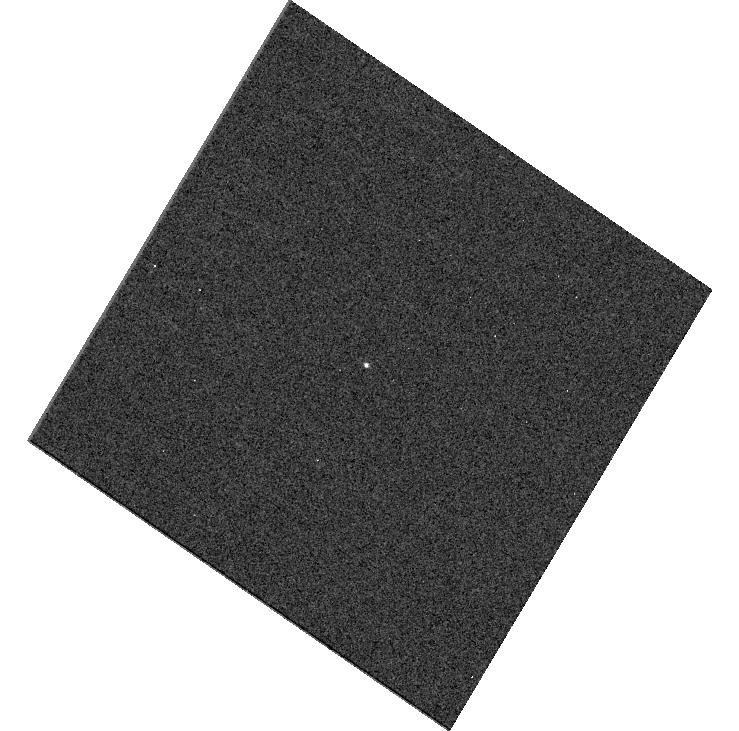
Target: SDSSRM-840. Instrument: WFC3/UVIS. Filter: F275W. Exposure: 3 min. Observation ID: hst_15650_c4_wfc3_uvis_f275w_idxpc4

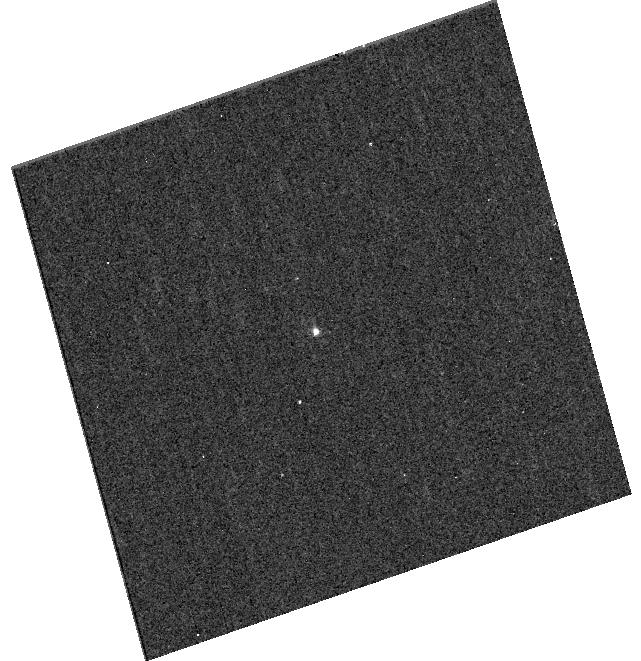
Target: SDSSRM-267. Instrument: WFC3/UVIS. Filter: F275W. Exposure: 13 min. Observation ID: hst_15650_35_wfc3_uvis_f275w_idxp35

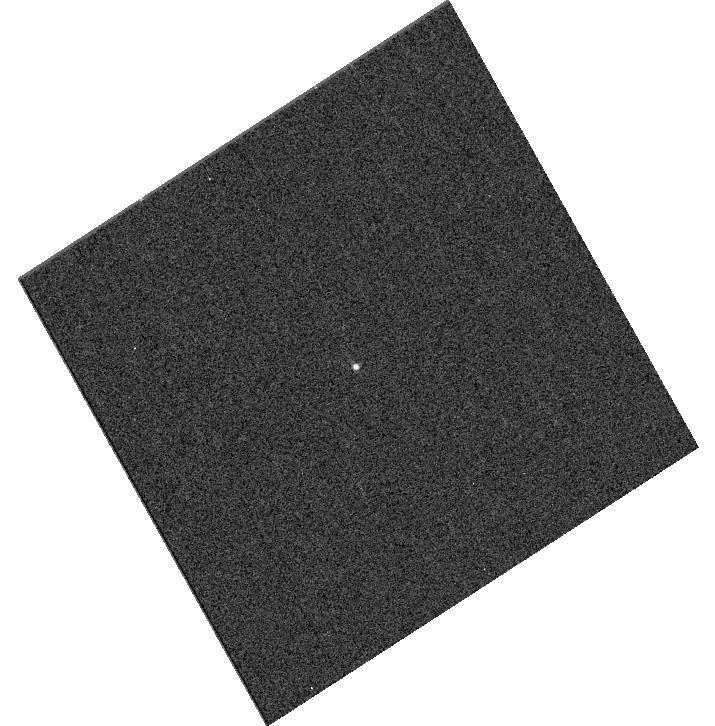
Target: SDSSRM-300. Instrument: WFC3/UVIS. Filter: F275W. Exposure: 3 min. Observation ID: hst_15650_f8_wfc3_uvis_f275w_idxpf8

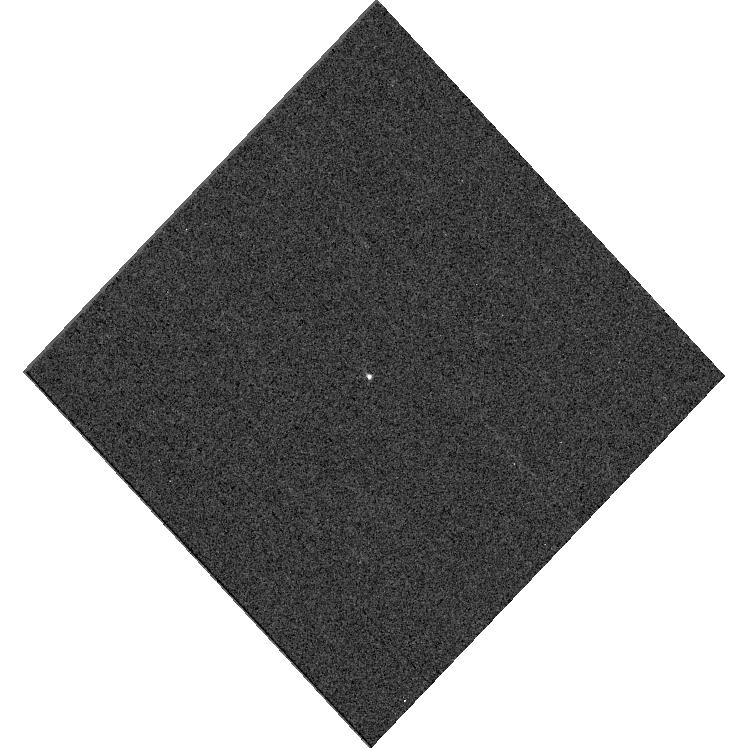
Target: SDSSRM-267. Instrument: WFC3/UVIS. Filter: F275W. Exposure: 3 min. Observation ID: hst_15650_29_wfc3_uvis_f275w_idxp29

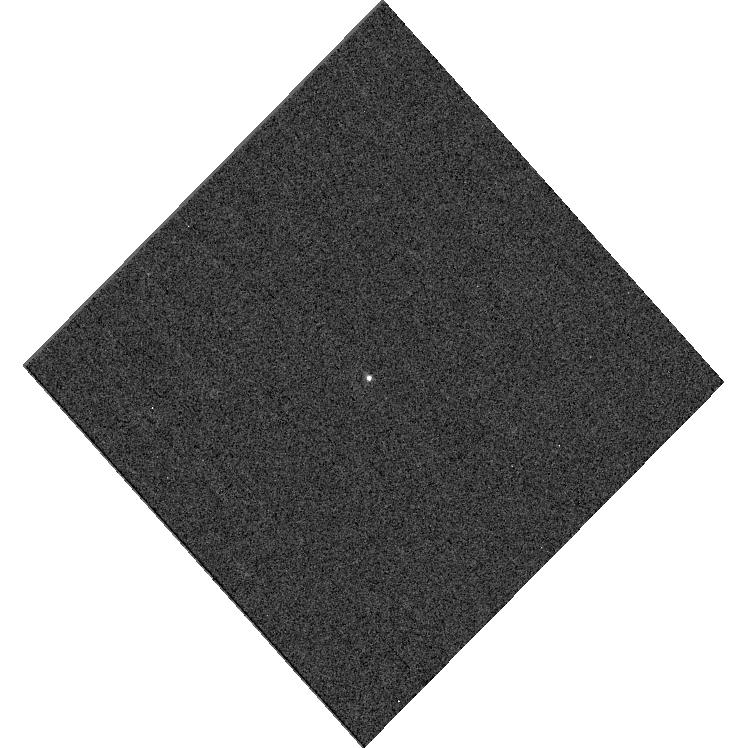
Target: SDSSRM-840. Instrument: WFC3/UVIS. Filter: F275W. Exposure: 3 min. Observation ID: hst_15650_e0_wfc3_uvis_f275w_idxpe0

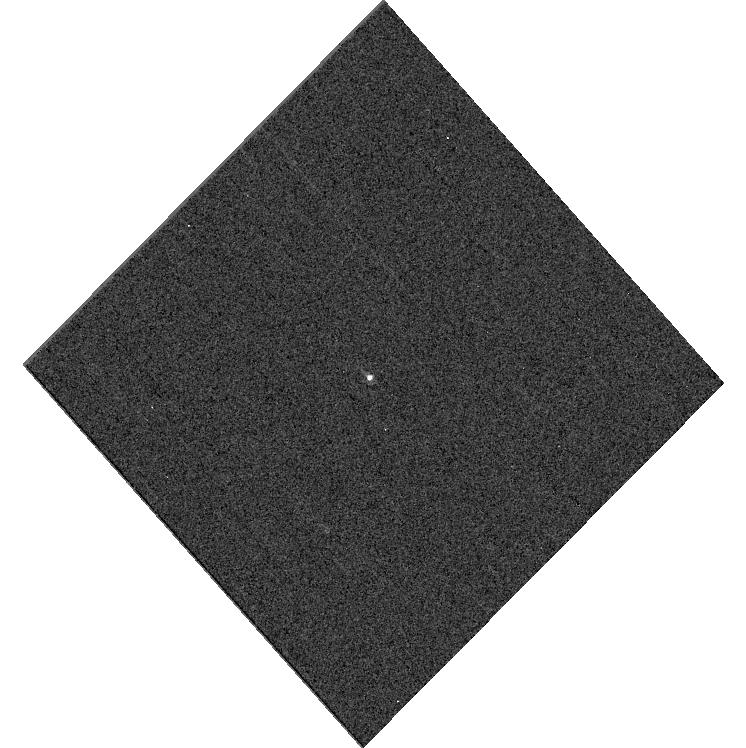
Target: SDSSRM-840. Instrument: WFC3/UVIS. Filter: F275W. Exposure: 3 min. Observation ID: hst_15650_e7_wfc3_uvis_f275w_idxpe7

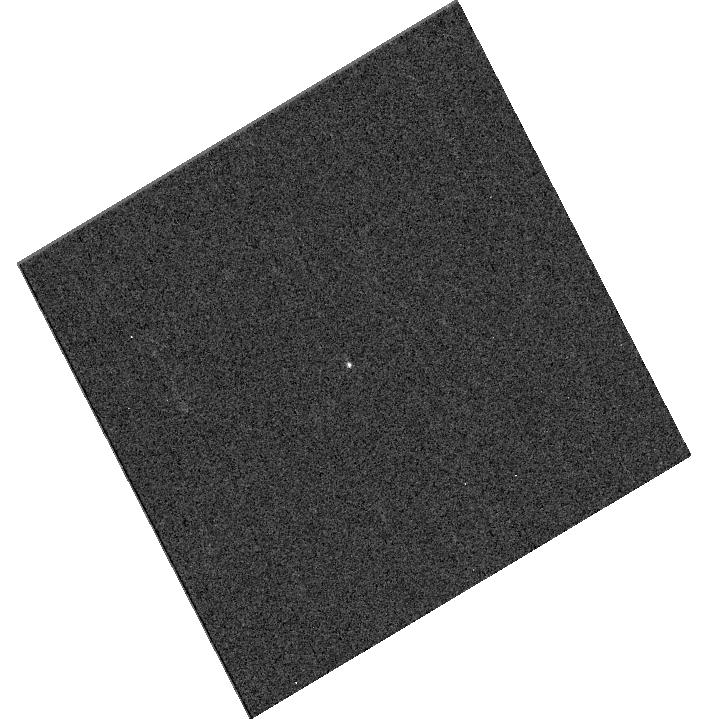
Target: SDSSRM-267. Instrument: WFC3/UVIS. Filter: F275W. Exposure: 3 min. Observation ID: hst_15650_28_wfc3_uvis_f275w_idxp28

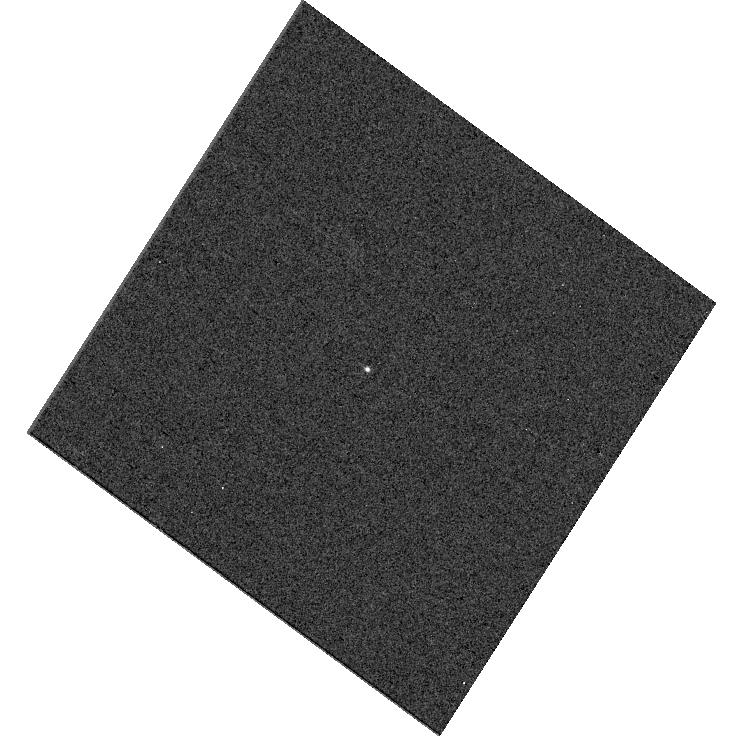
Target: SDSSRM-840. Instrument: WFC3/UVIS. Filter: F275W. Exposure: 3 min. Observation ID: hst_15650_c5_wfc3_uvis_f275w_idxpc5

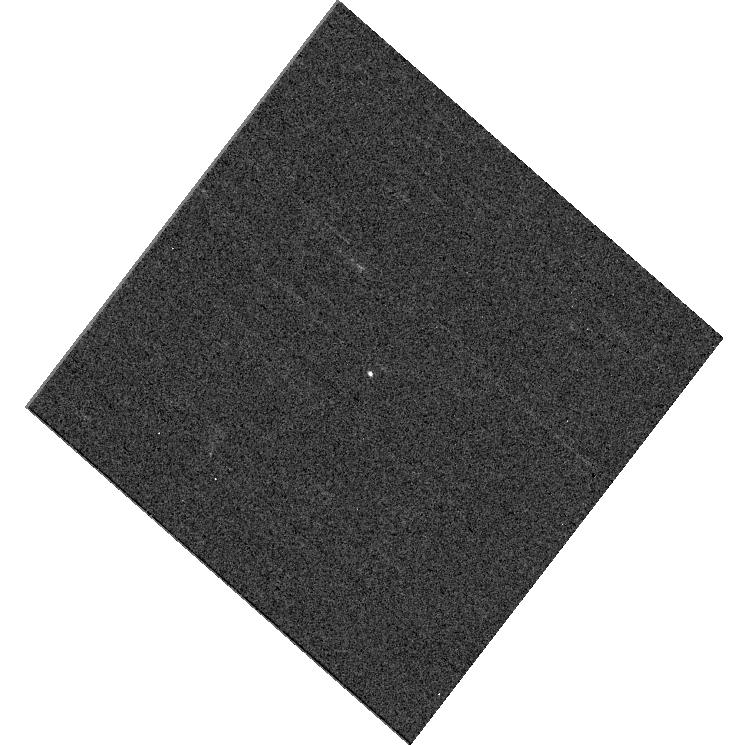
Target: SDSSRM-840. Instrument: WFC3/UVIS. Filter: F275W. Exposure: 3 min. Observation ID: hst_15650_c6_wfc3_uvis_f275w_idxpc6

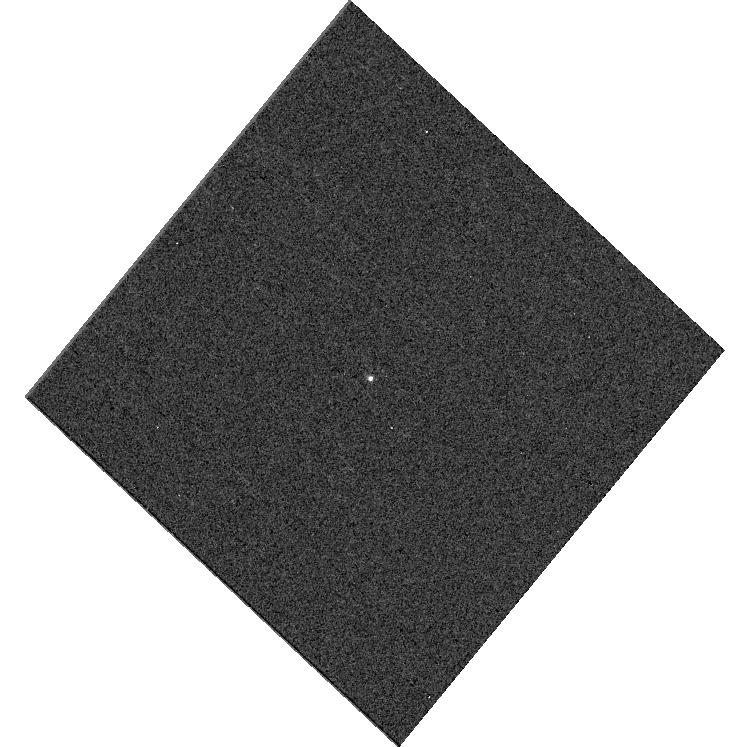
Target: SDSSRM-267. Instrument: WFC3/UVIS. Filter: F275W. Exposure: 3 min. Observation ID: hst_15650_26_wfc3_uvis_f275w_idxp26

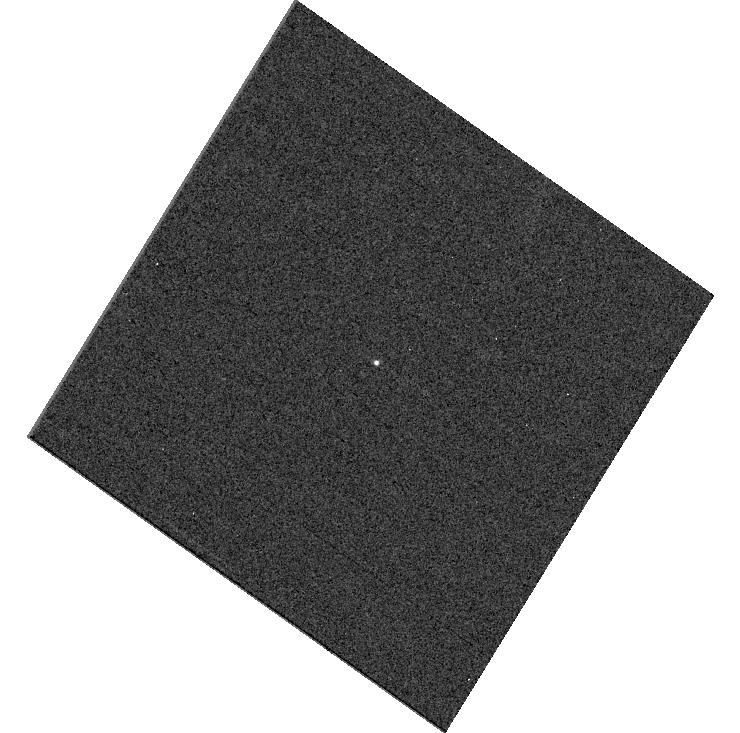
Target: SDSSRM-267. Instrument: WFC3/UVIS. Filter: F275W. Exposure: 3 min. Observation ID: hst_15650_06_wfc3_uvis_f275w_idxp06

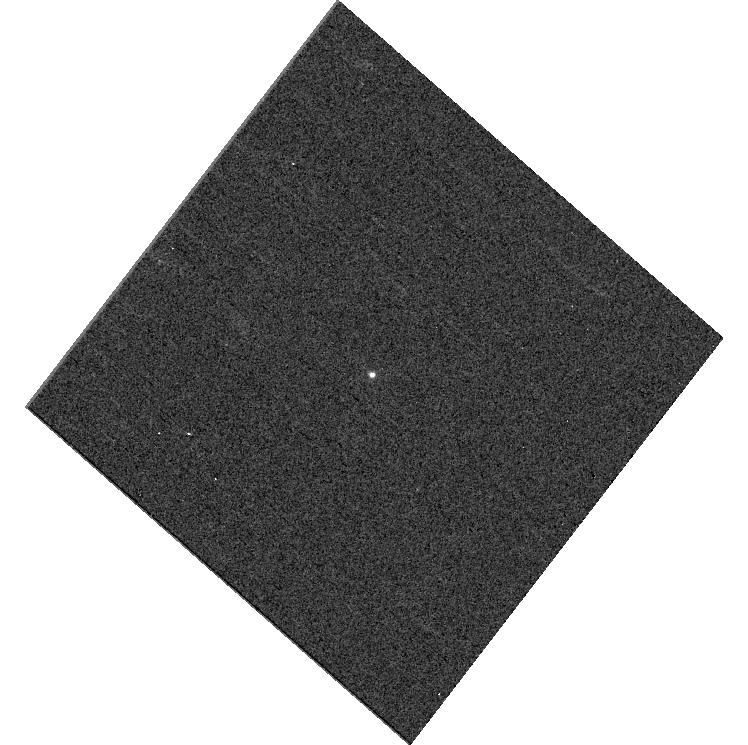
Target: SDSSRM-300. Instrument: WFC3/UVIS. Filter: F275W. Exposure: 3 min. Observation ID: hst_15650_d6_wfc3_uvis_f275w_idxpd6

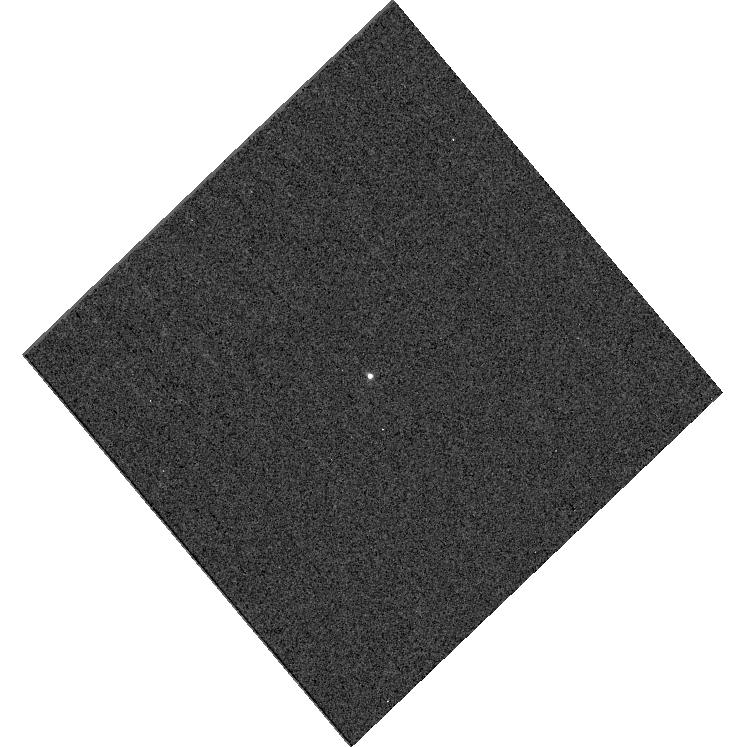
Target: SDSSRM-300. Instrument: WFC3/UVIS. Filter: F275W. Exposure: 3 min. Observation ID: hst_15650_f3_wfc3_uvis_f275w_idxpf3

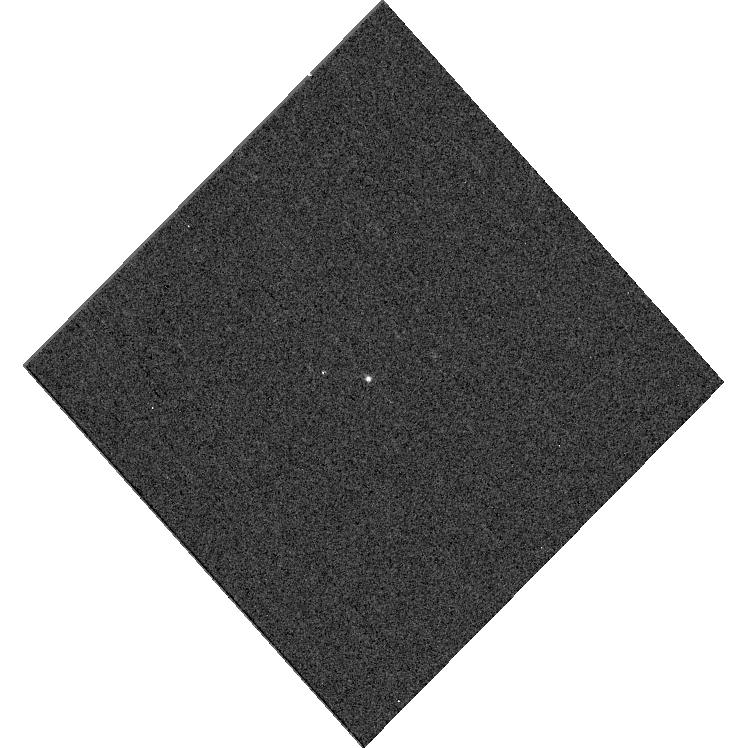
Target: SDSSRM-840. Instrument: WFC3/UVIS. Filter: F275W. Exposure: 3 min. Observation ID: hst_15650_g1_wfc3_uvis_f275w_idxpg1

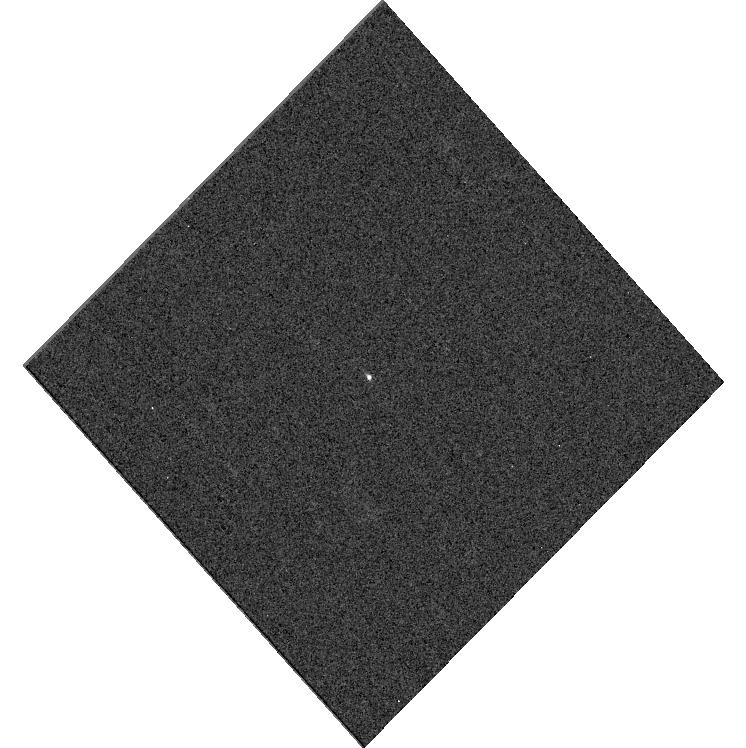
Target: SDSSRM-267. Instrument: WFC3/UVIS. Filter: F275W. Exposure: 3 min. Observation ID: hst_15650_30_wfc3_uvis_f275w_idxp30

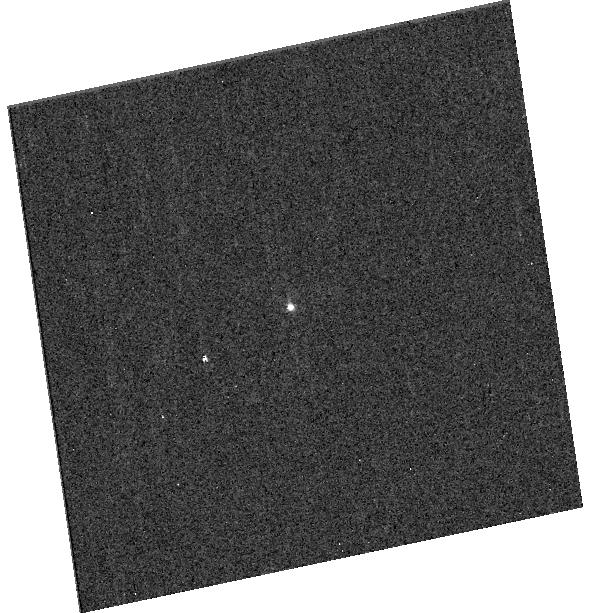
Target: SDSSRM-267. Instrument: WFC3/UVIS. Filter: F275W. Exposure: 13 min. Observation ID: hst_15650_40_wfc3_uvis_f275w_idxp40

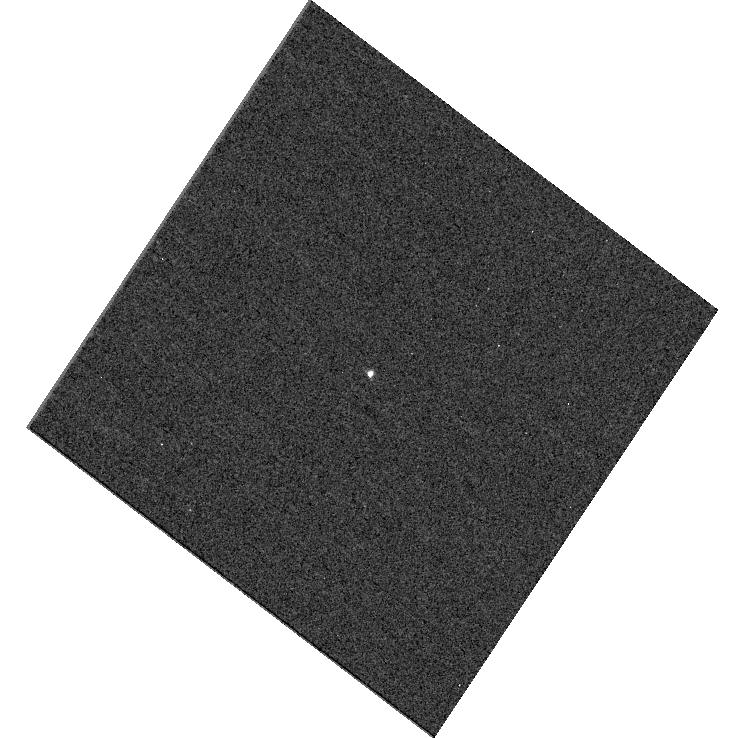
Target: SDSSRM-300. Instrument: WFC3/UVIS. Filter: F275W. Exposure: 3 min. Observation ID: hst_15650_b8_wfc3_uvis_f275w_idxpb8

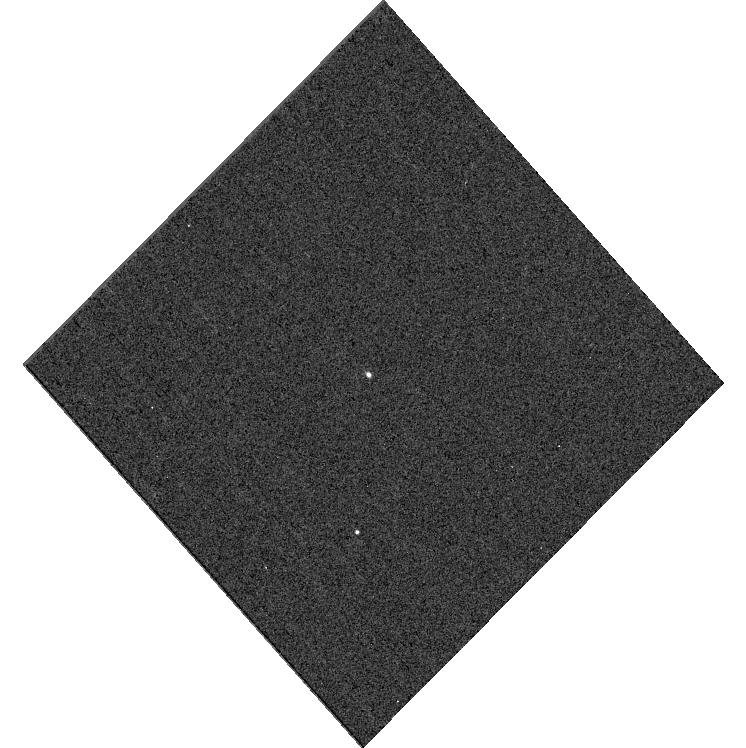
Target: SDSSRM-840. Instrument: WFC3/UVIS. Filter: F275W. Exposure: 3 min. Observation ID: hst_15650_g3_wfc3_uvis_f275w_idxpg3

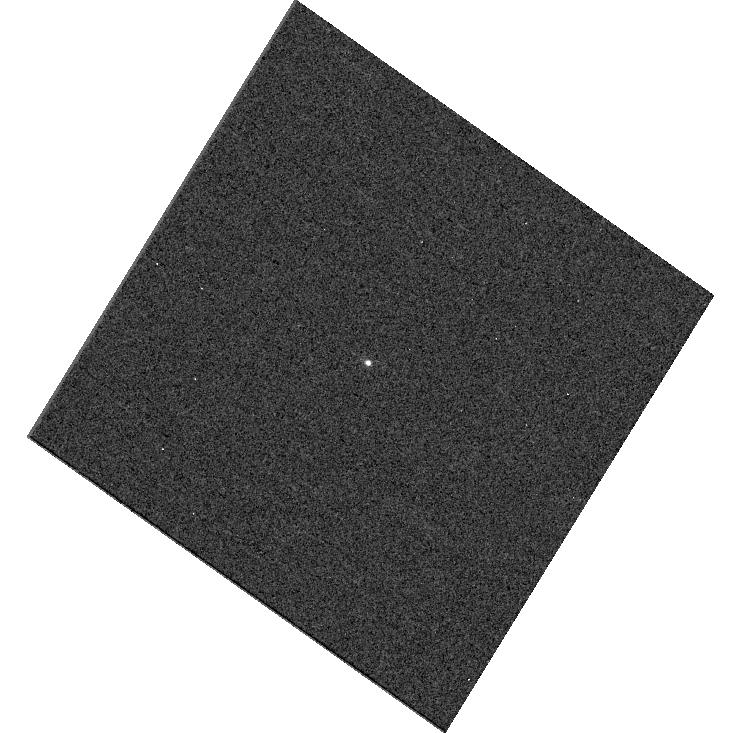
Target: SDSSRM-300. Instrument: WFC3/UVIS. Filter: F275W. Exposure: 3 min. Observation ID: hst_15650_d2_wfc3_uvis_f275w_idxpd2

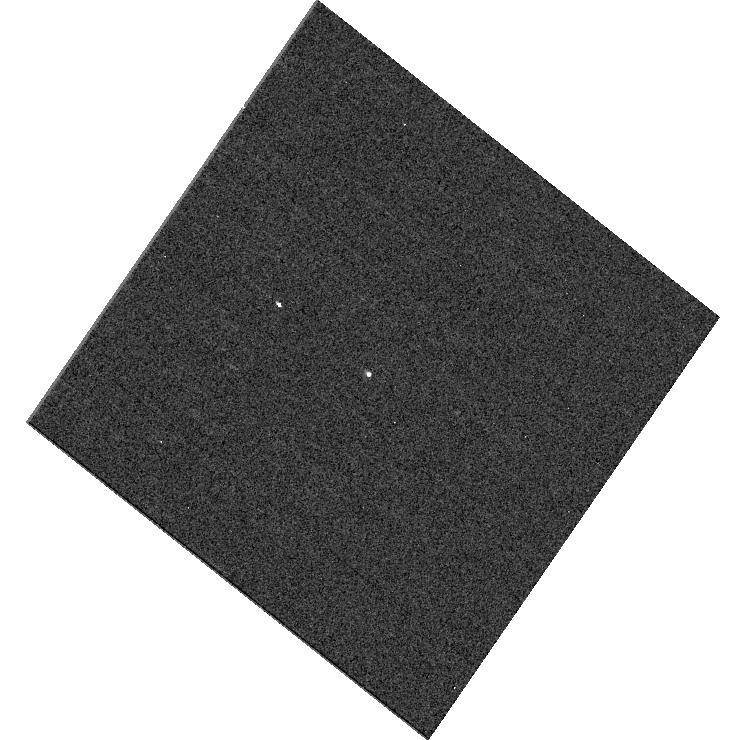
Target: SDSSRM-840. Instrument: WFC3/UVIS. Filter: F275W. Exposure: 3 min. Observation ID: hst_15650_e5_wfc3_uvis_f275w_idxpe5

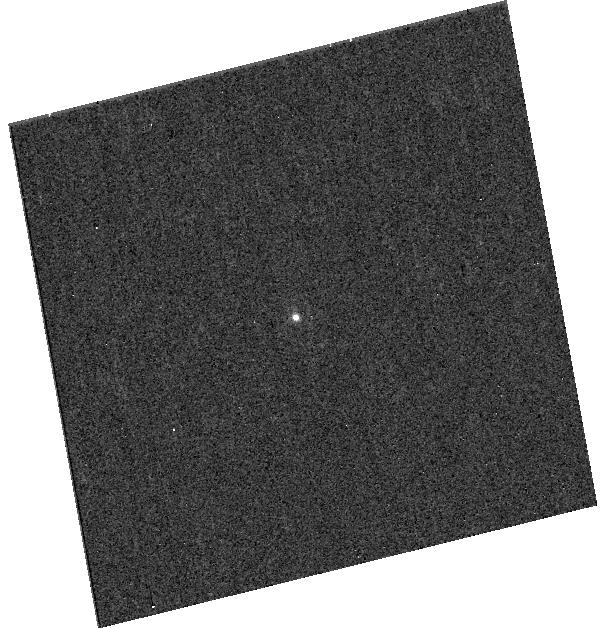
Target: SDSSRM-267. Instrument: WFC3/UVIS. Filter: F275W. Exposure: 13 min. Observation ID: hst_15650_38_wfc3_uvis_f275w_idxp38

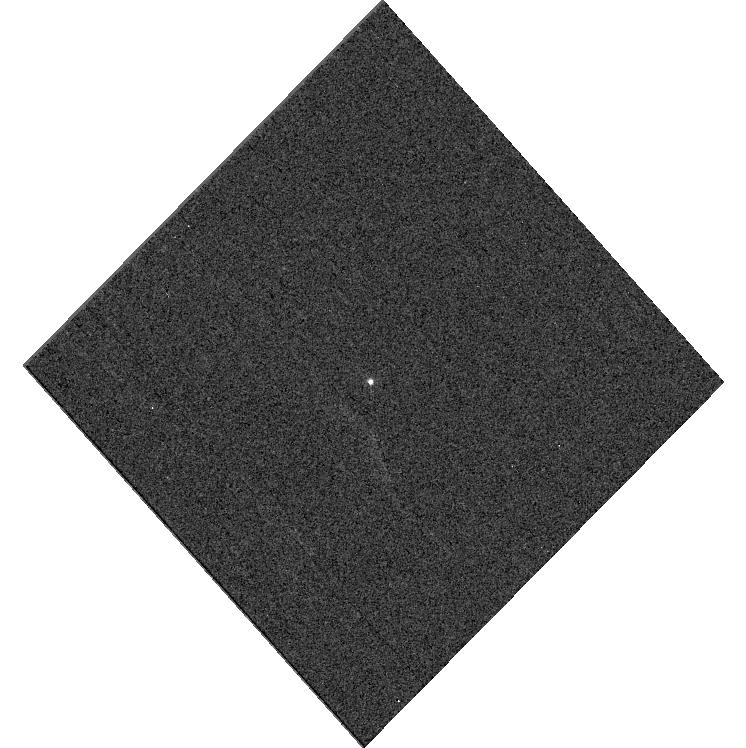
Target: SDSSRM-300. Instrument: WFC3/UVIS. Filter: F275W. Exposure: 3 min. Observation ID: hst_15650_h1_wfc3_uvis_f275w_idxph1

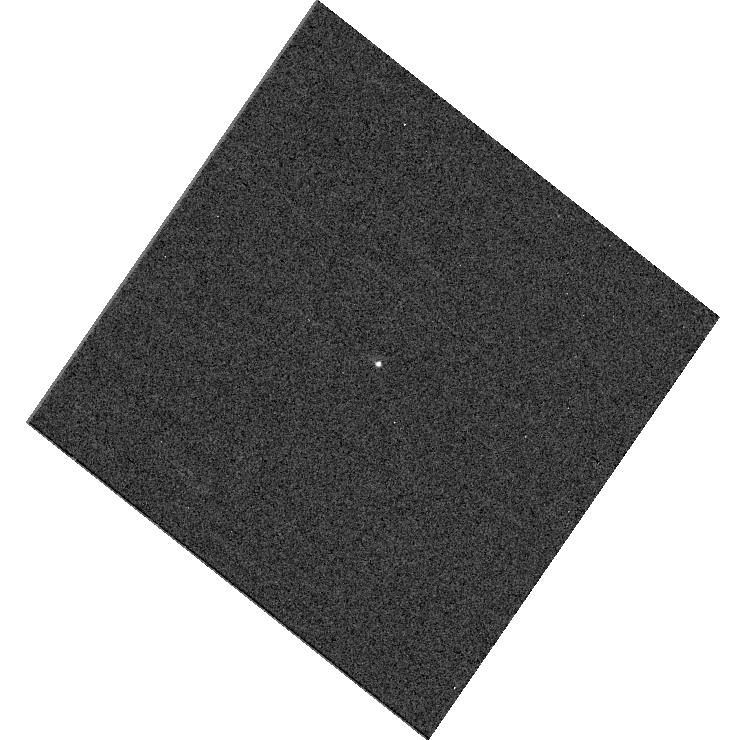
Target: SDSSRM-267. Instrument: WFC3/UVIS. Filter: F275W. Exposure: 3 min. Observation ID: hst_15650_25_wfc3_uvis_f275w_idxp25

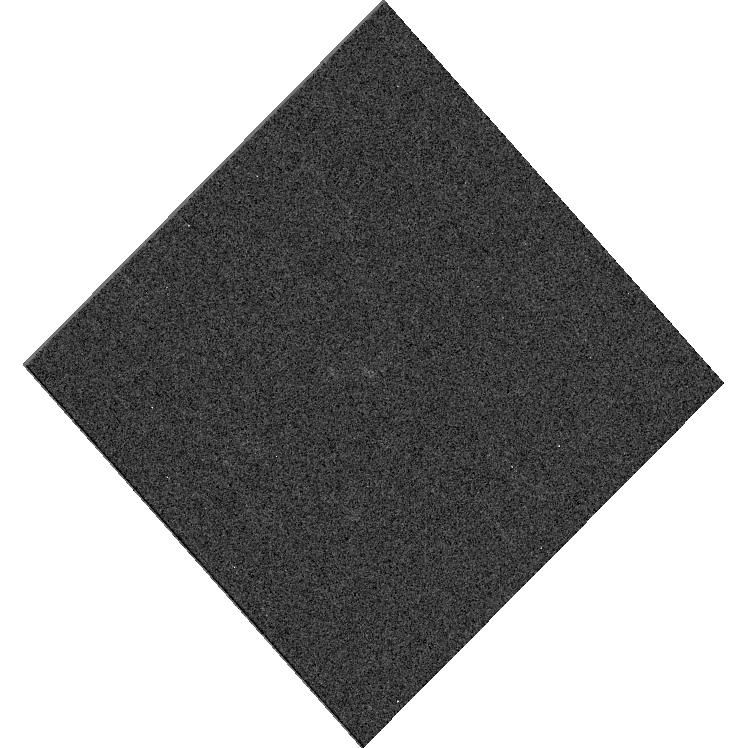
Target: SDSSRM-840. Instrument: WFC3/UVIS. Filter: F275W. Exposure: 3 min. Observation ID: hst_15650_e8_wfc3_uvis_f275w_idxpe8

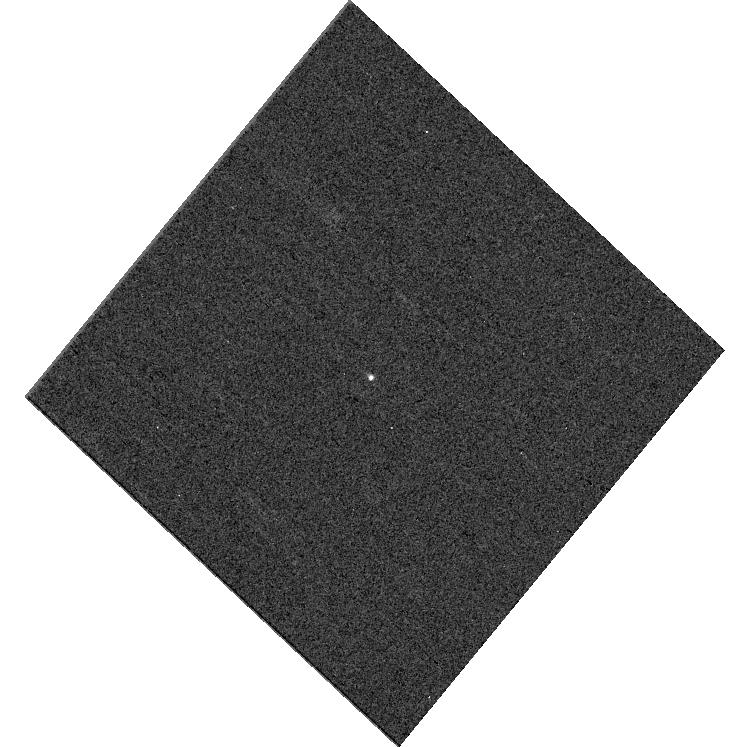
Target: SDSSRM-840. Instrument: WFC3/UVIS. Filter: F275W. Exposure: 3 min. Observation ID: hst_15650_e6_wfc3_uvis_f275w_idxpe6

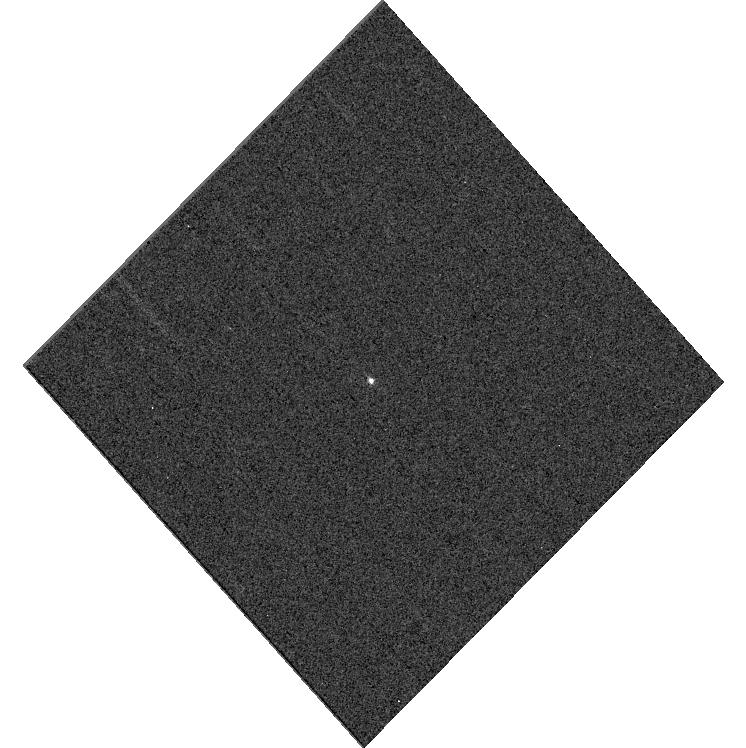
Target: SDSSRM-300. Instrument: WFC3/UVIS. Filter: F275W. Exposure: 3 min. Observation ID: hst_15650_f0_wfc3_uvis_f275w_idxpf0

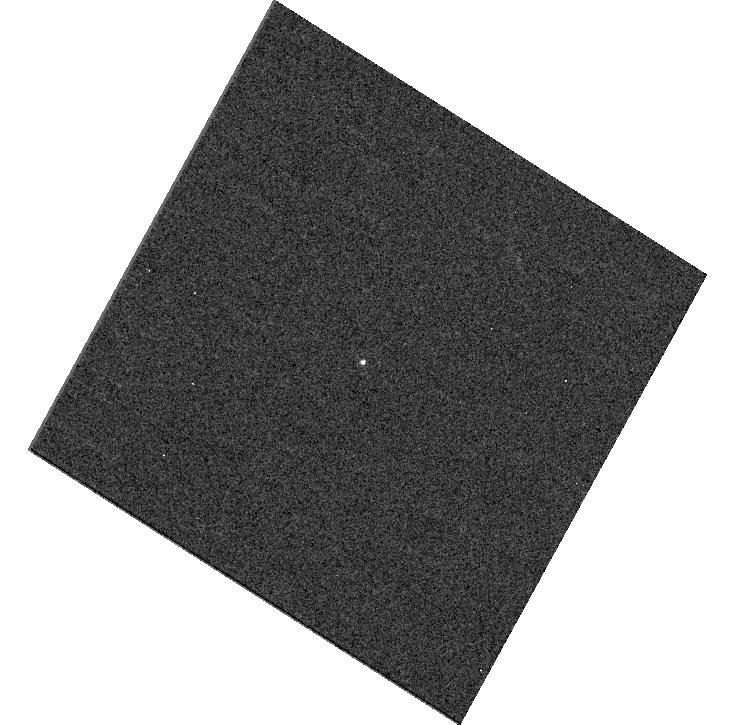
Target: SDSSRM-840. Instrument: WFC3/UVIS. Filter: F275W. Exposure: 3 min. Observation ID: hst_15650_c3_wfc3_uvis_f275w_idxpc3

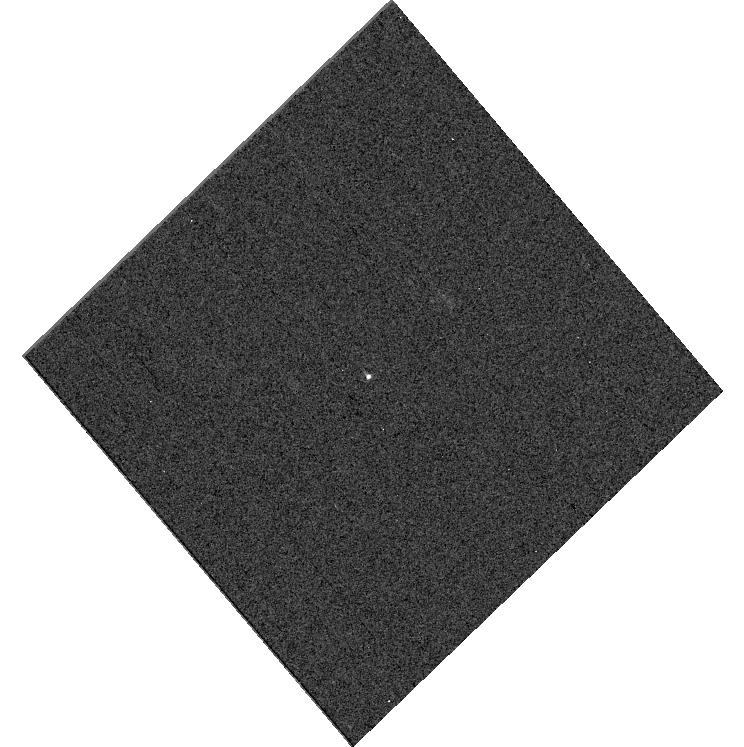
Target: SDSSRM-267. Instrument: WFC3/UVIS. Filter: F275W. Exposure: 3 min. Observation ID: hst_15650_21_wfc3_uvis_f275w_idxp21

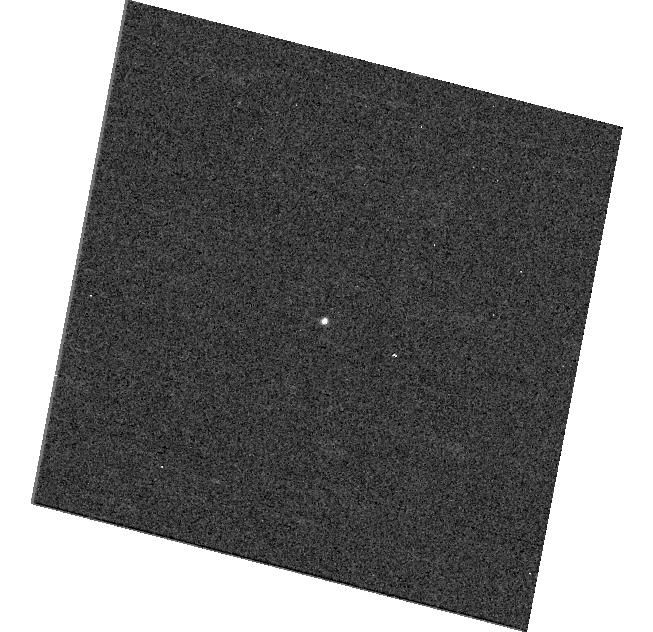
Target: SDSSRM-300. Instrument: WFC3/UVIS. Filter: F275W. Exposure: 3 min. Observation ID: hst_15650_b5_wfc3_uvis_f275w_idxpb5

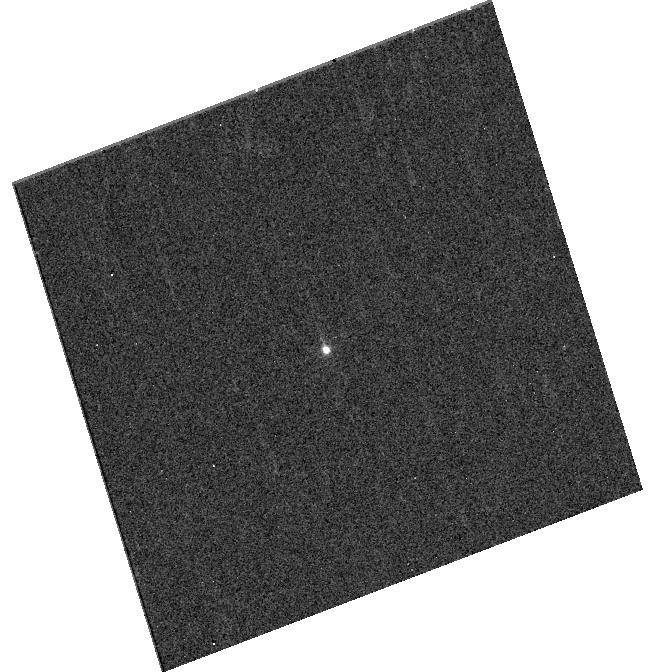
Target: SDSSRM-300. Instrument: WFC3/UVIS. Filter: F275W. Exposure: 13 min. Observation ID: hst_15650_g5_wfc3_uvis_f275w_idxpg5

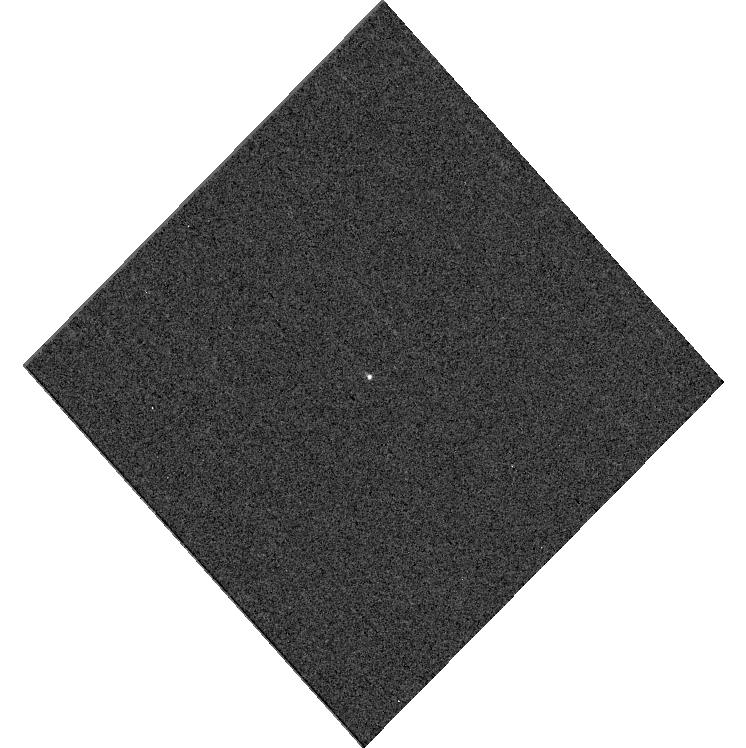
Target: SDSSRM-267. Instrument: WFC3/UVIS. Filter: F275W. Exposure: 3 min. Observation ID: hst_15650_32_wfc3_uvis_f275w_idxp32

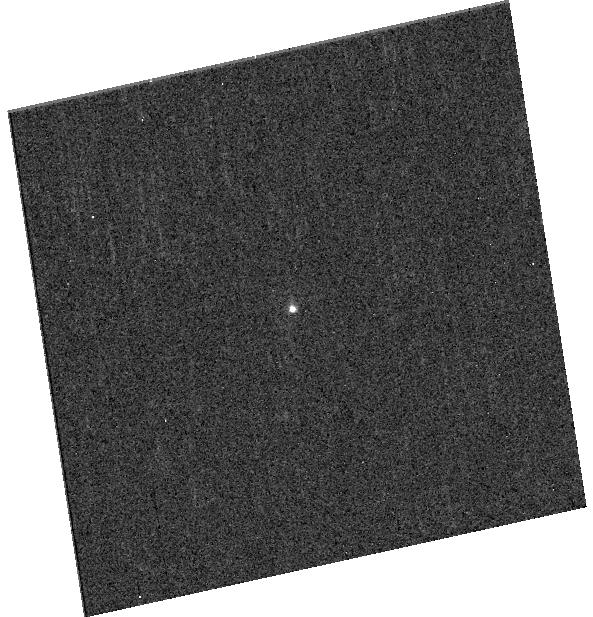
Target: SDSSRM-267. Instrument: WFC3/UVIS. Filter: F275W. Exposure: 13 min. Observation ID: hst_15650_39_wfc3_uvis_f275w_idxp39

Ultraviolet Echoes of Quasar Accretion Disks (PI: Homayouni, Yasaman)

We propose a pioneering ultraviolet monitoring campaign with WFC3/UVIS to measure quasar accretion disk structure as a function of black hole accretion rate. Measuring accretion-disk structure is the next frontier in understanding the growth of supermassive black holes, the bulk of which happens in rapidly accreting quasars. There is indirect evidence that accretion rate changes lead to dramatic changes in disk geometry and the strength and type (wind/jet) of the AGN outflow. But this has yet to be tested by direct observations, as only 5 previous AGNs, all with a narrow range of Eddington rates, have measured UV/optical disk sizes. We propose UV monitoring of 3 new quasars that span two orders of magnitude in accretion rate. The 3 new targets are drawn from SDSS-RM, a pioneering multi-object spectroscopic RM campaign, and have been monitored with optical photometry and spectroscopy since 2014. The higher luminosity and reliable RM masses of the sample are also accompanied by measured optical disk sizes. UV monitoring is the only missing ingredient to measure the full span of disk structure, probing the inner disk where accretion-rate effects are expected to be most dramatic. We use simulations to demonstrate that our 2-day cadence over 40 epochs will accurately measure continuum lags and accretion-disk structure. Ultraviolet monitoring of these 3 quasars will enable critical new measurements of accretion-disk structure during the rapid accretion mode that dominates black hole growth.